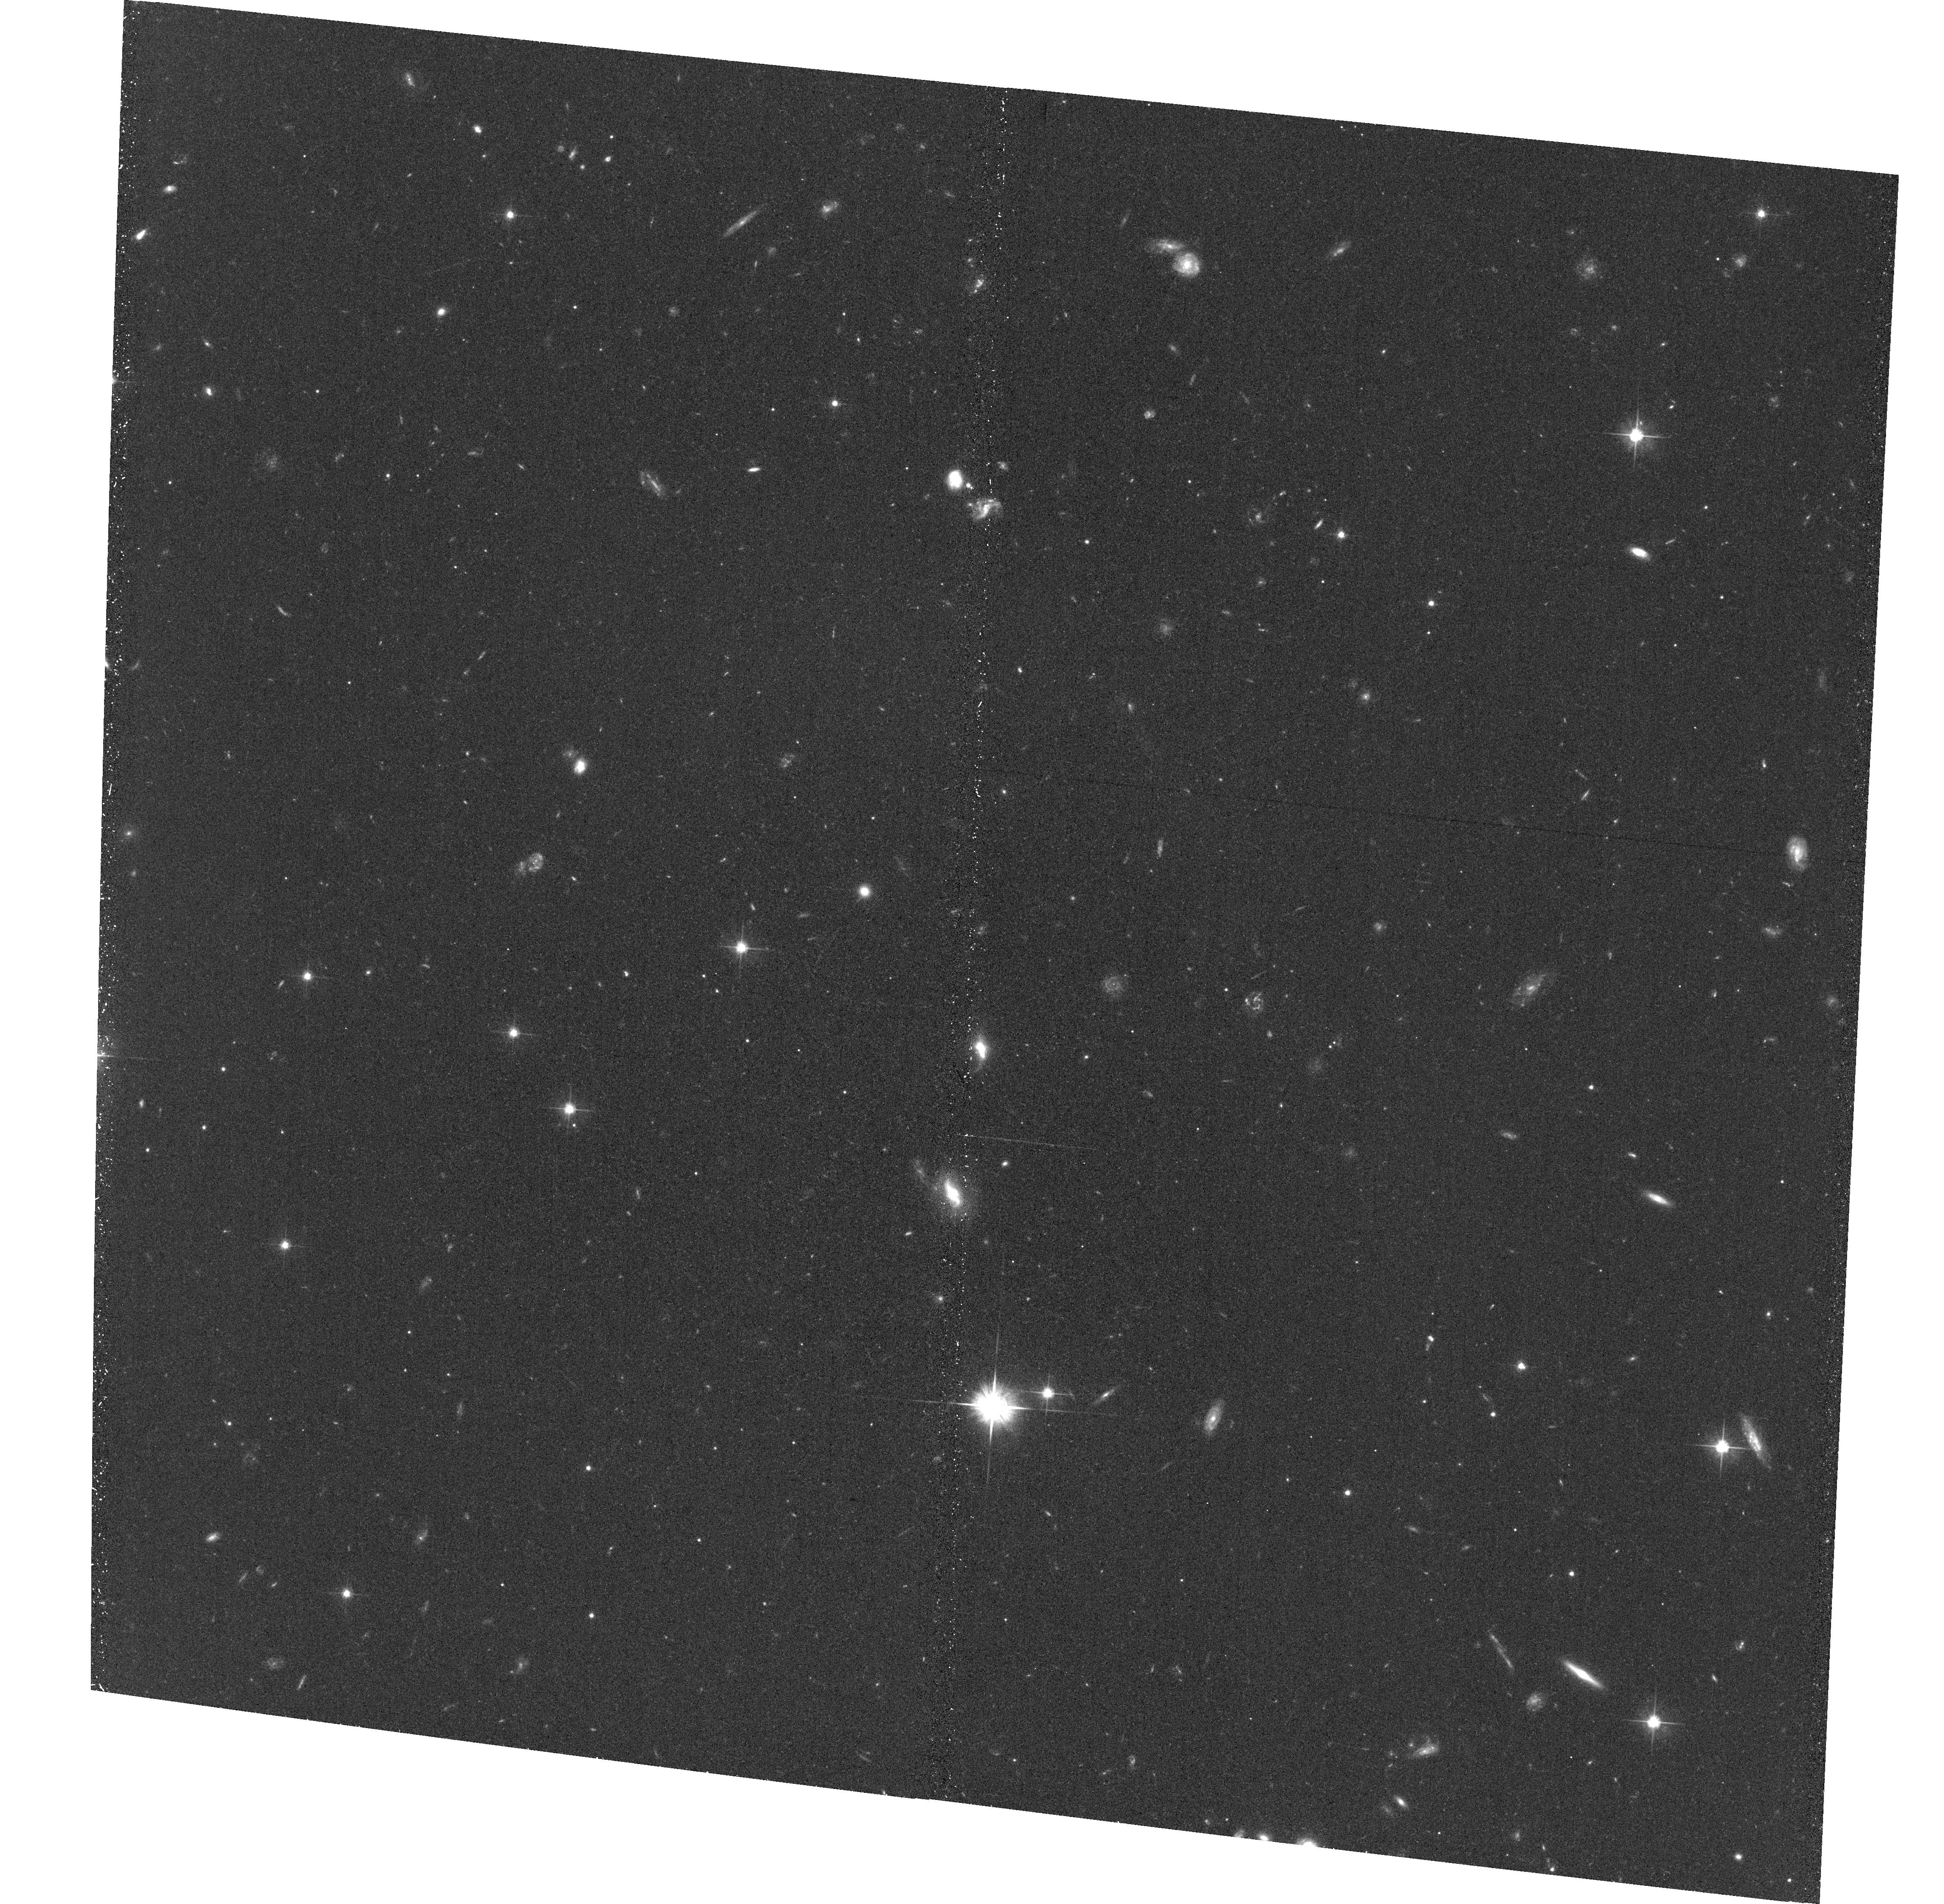
Target: PAL5-TT-QSO-E-EP1
Instrument: ACS/WFC
Filter: F606W
Exposure: 34 min
Observation ID: hst_12957_05_acs_wfc_f606w_jbyd05

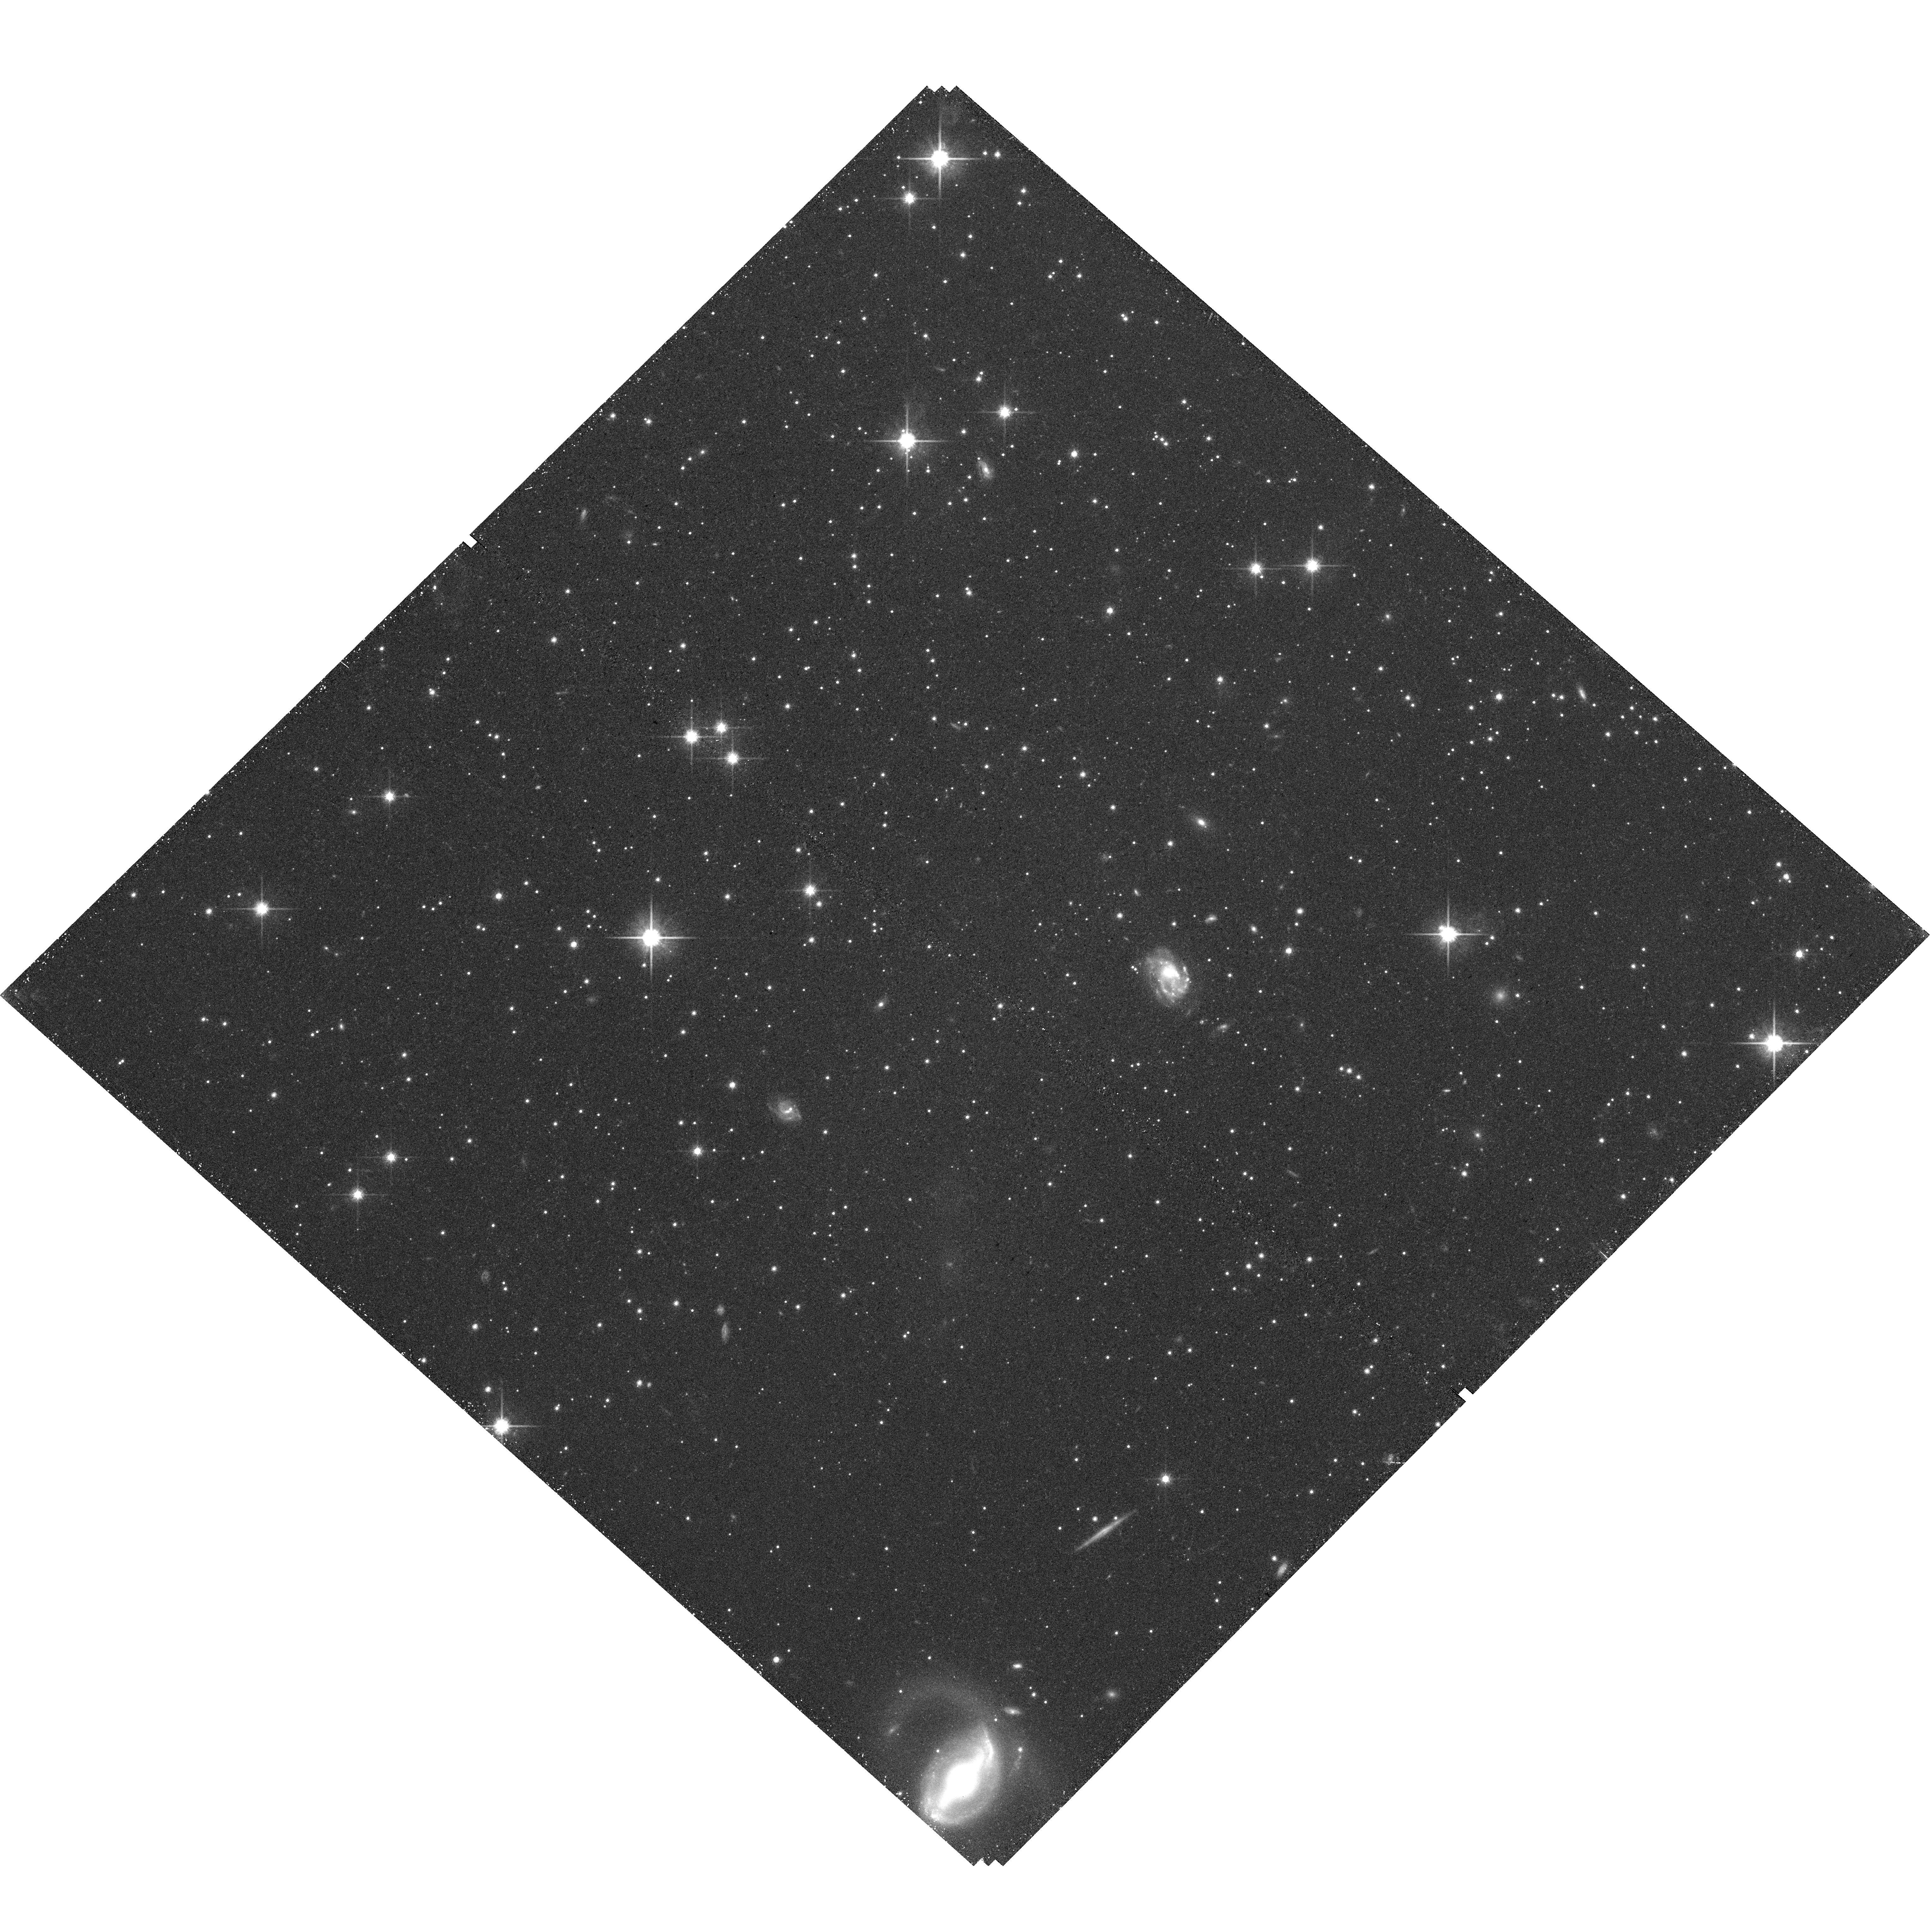
Target: PAL5-EP1
Instrument: WFC3/UVIS
Filter: F814W
Exposure: 40 min
Observation ID: hst_12957_01_wfc3_uvis_f814w_ibyd01

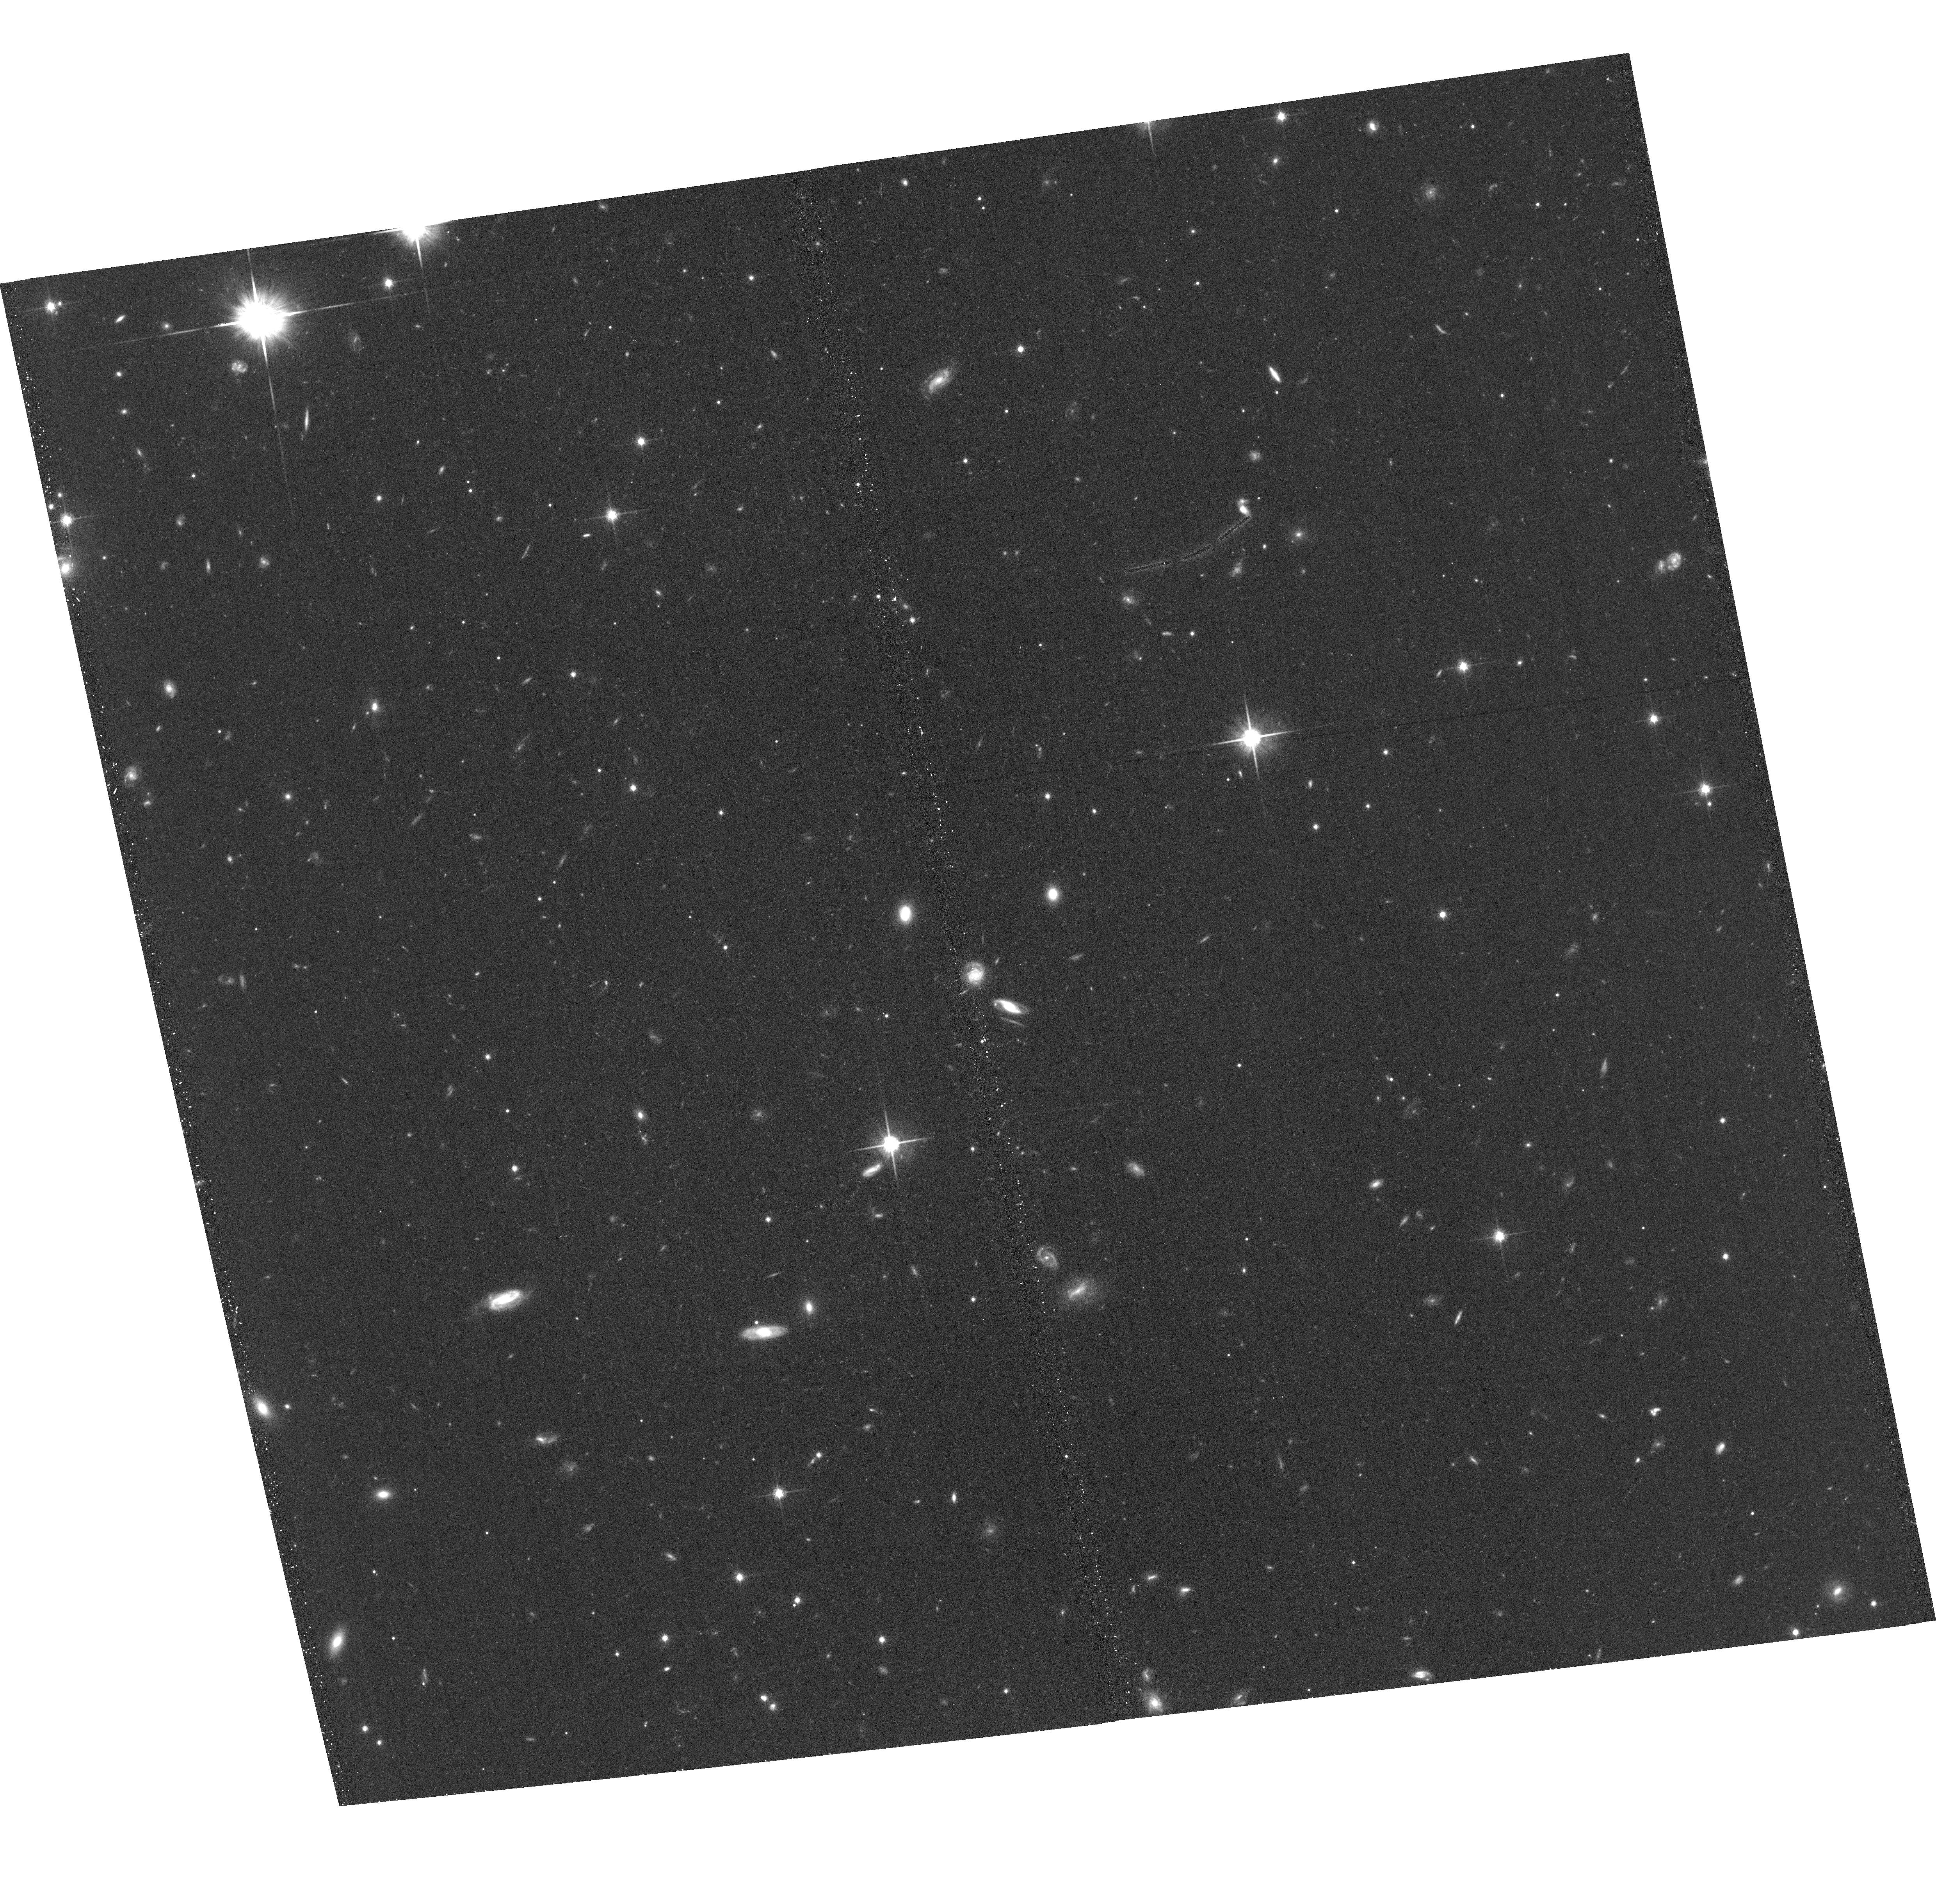
Target: PAL5-TT-QSO-W-EP1
Instrument: ACS/WFC
Filter: F814W
Exposure: 34 min
Observation ID: hst_12957_02_acs_wfc_f814w_jbyd02

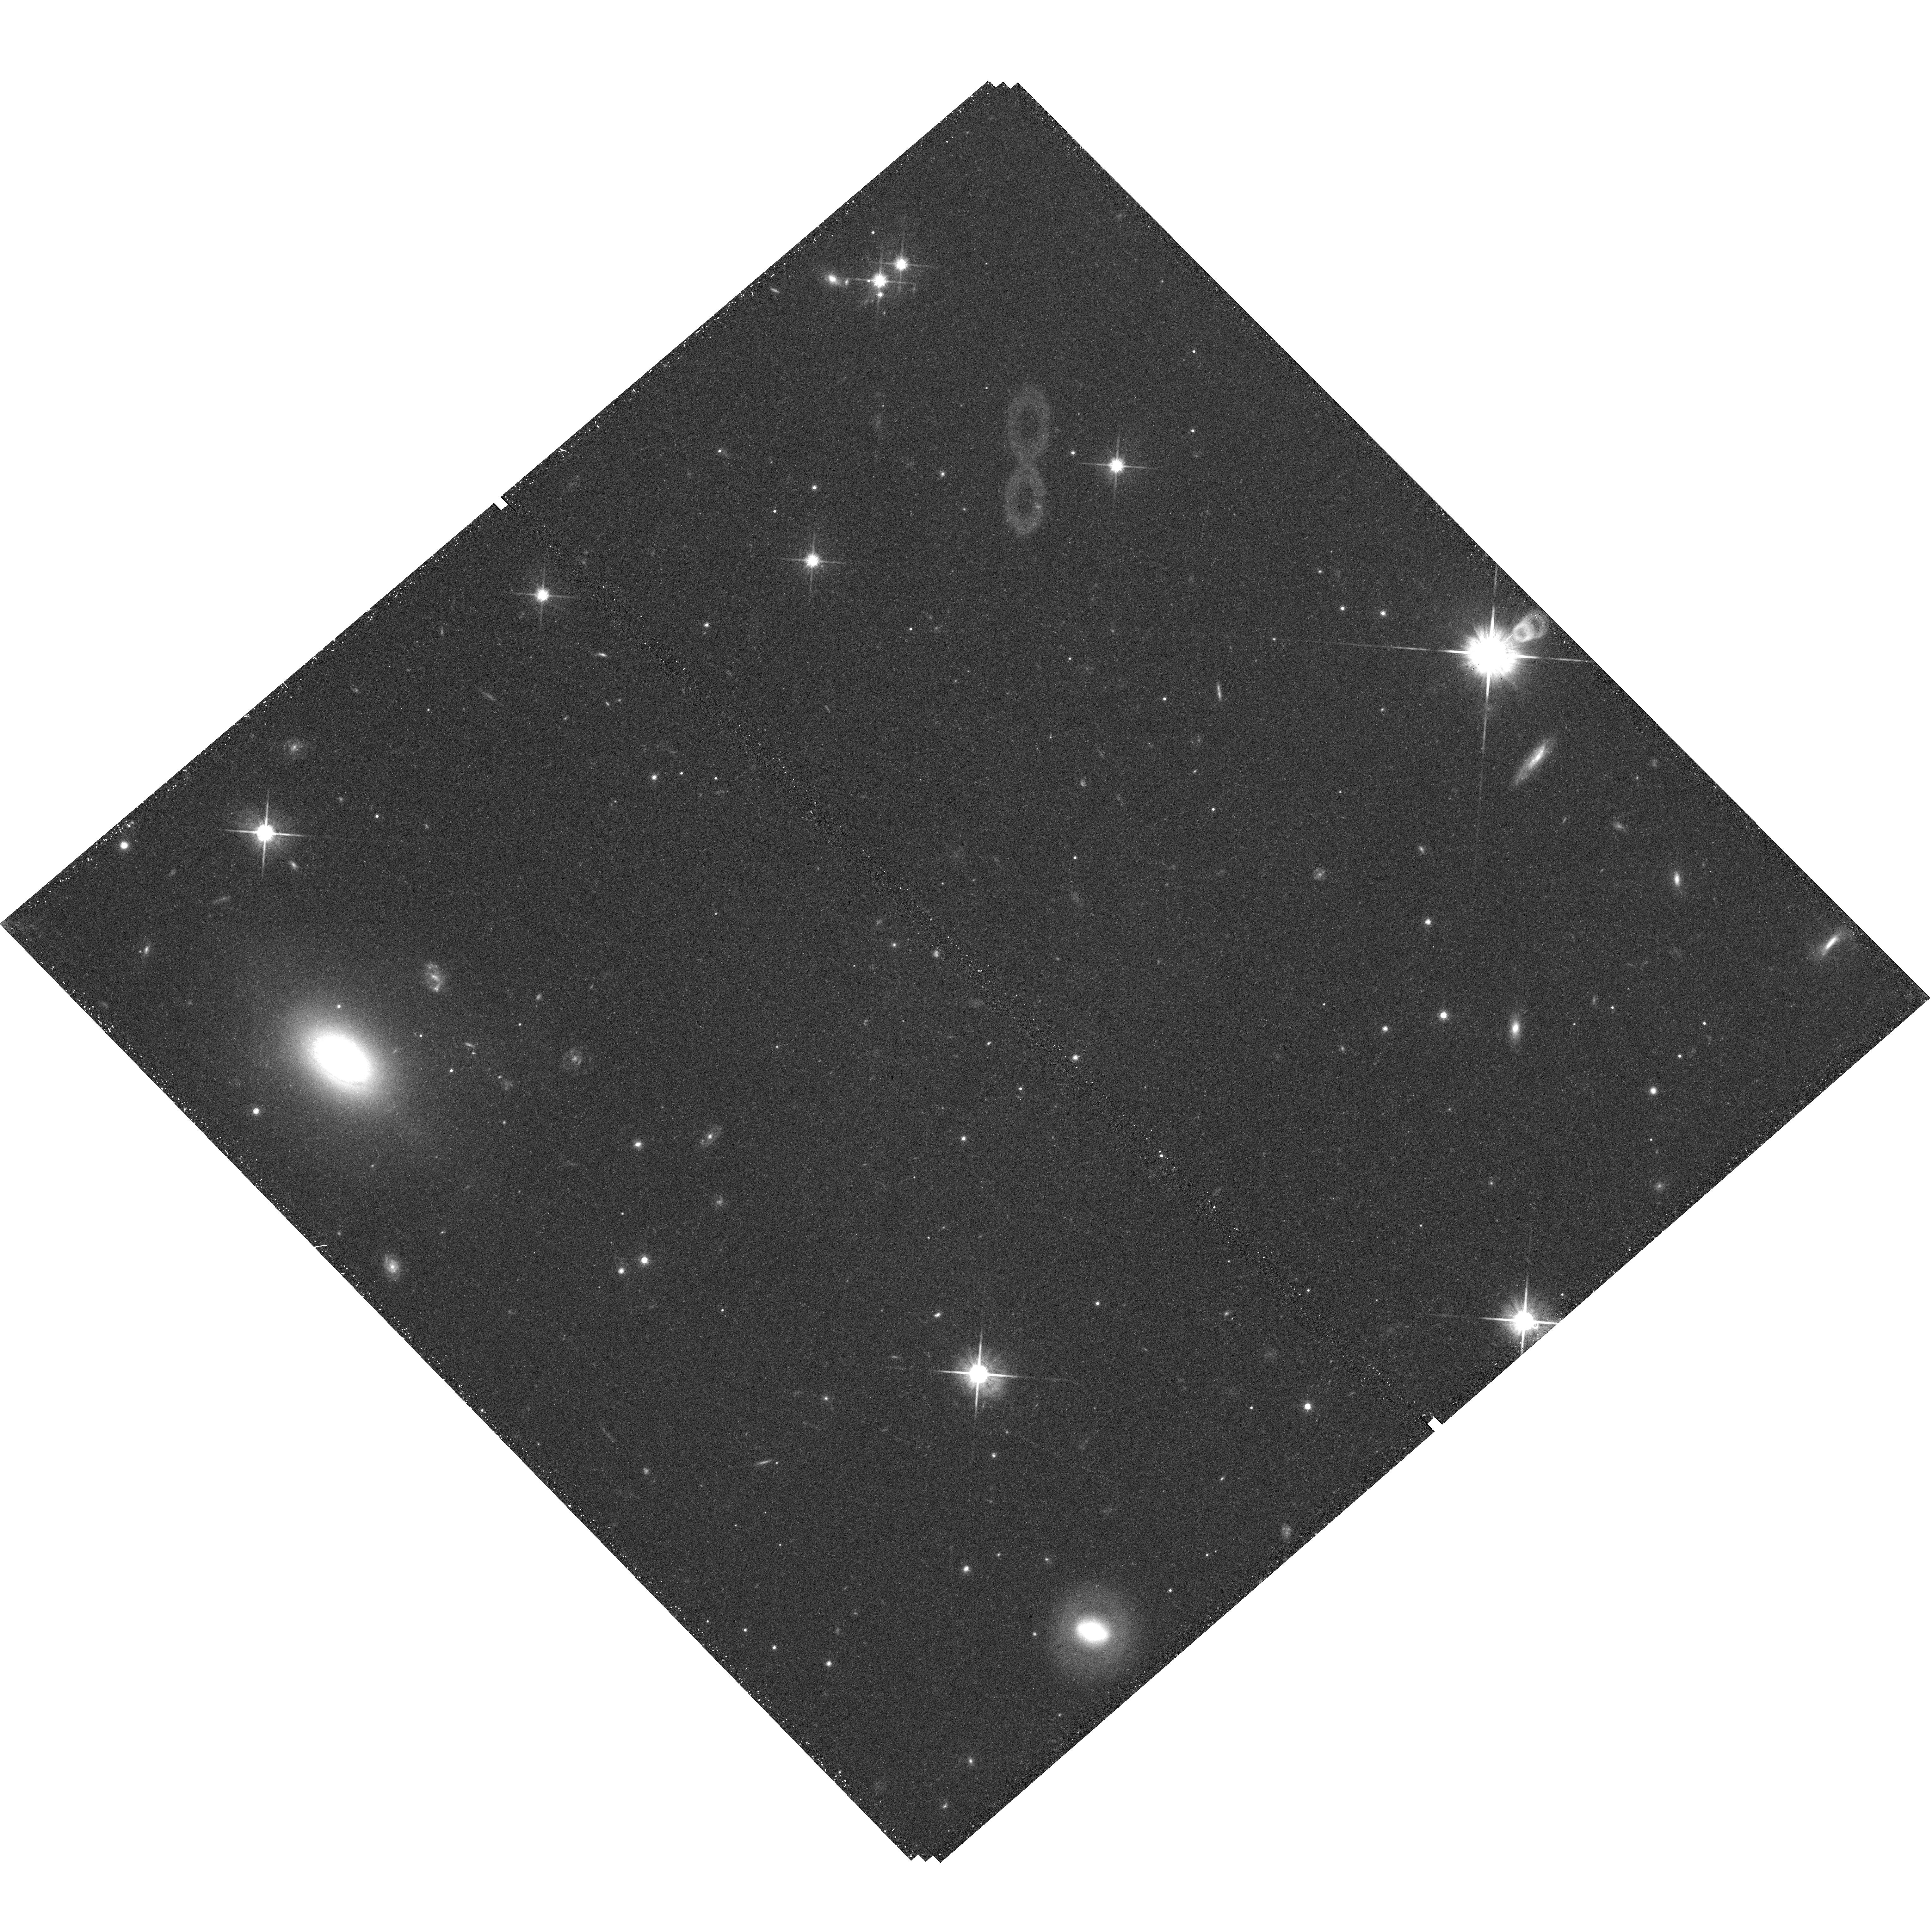
Target: PAL5-TT-QSO-E-EP1
Instrument: WFC3/UVIS
Filter: F814W
Exposure: 40 min
Observation ID: hst_12957_04_wfc3_uvis_f814w_ibyd04

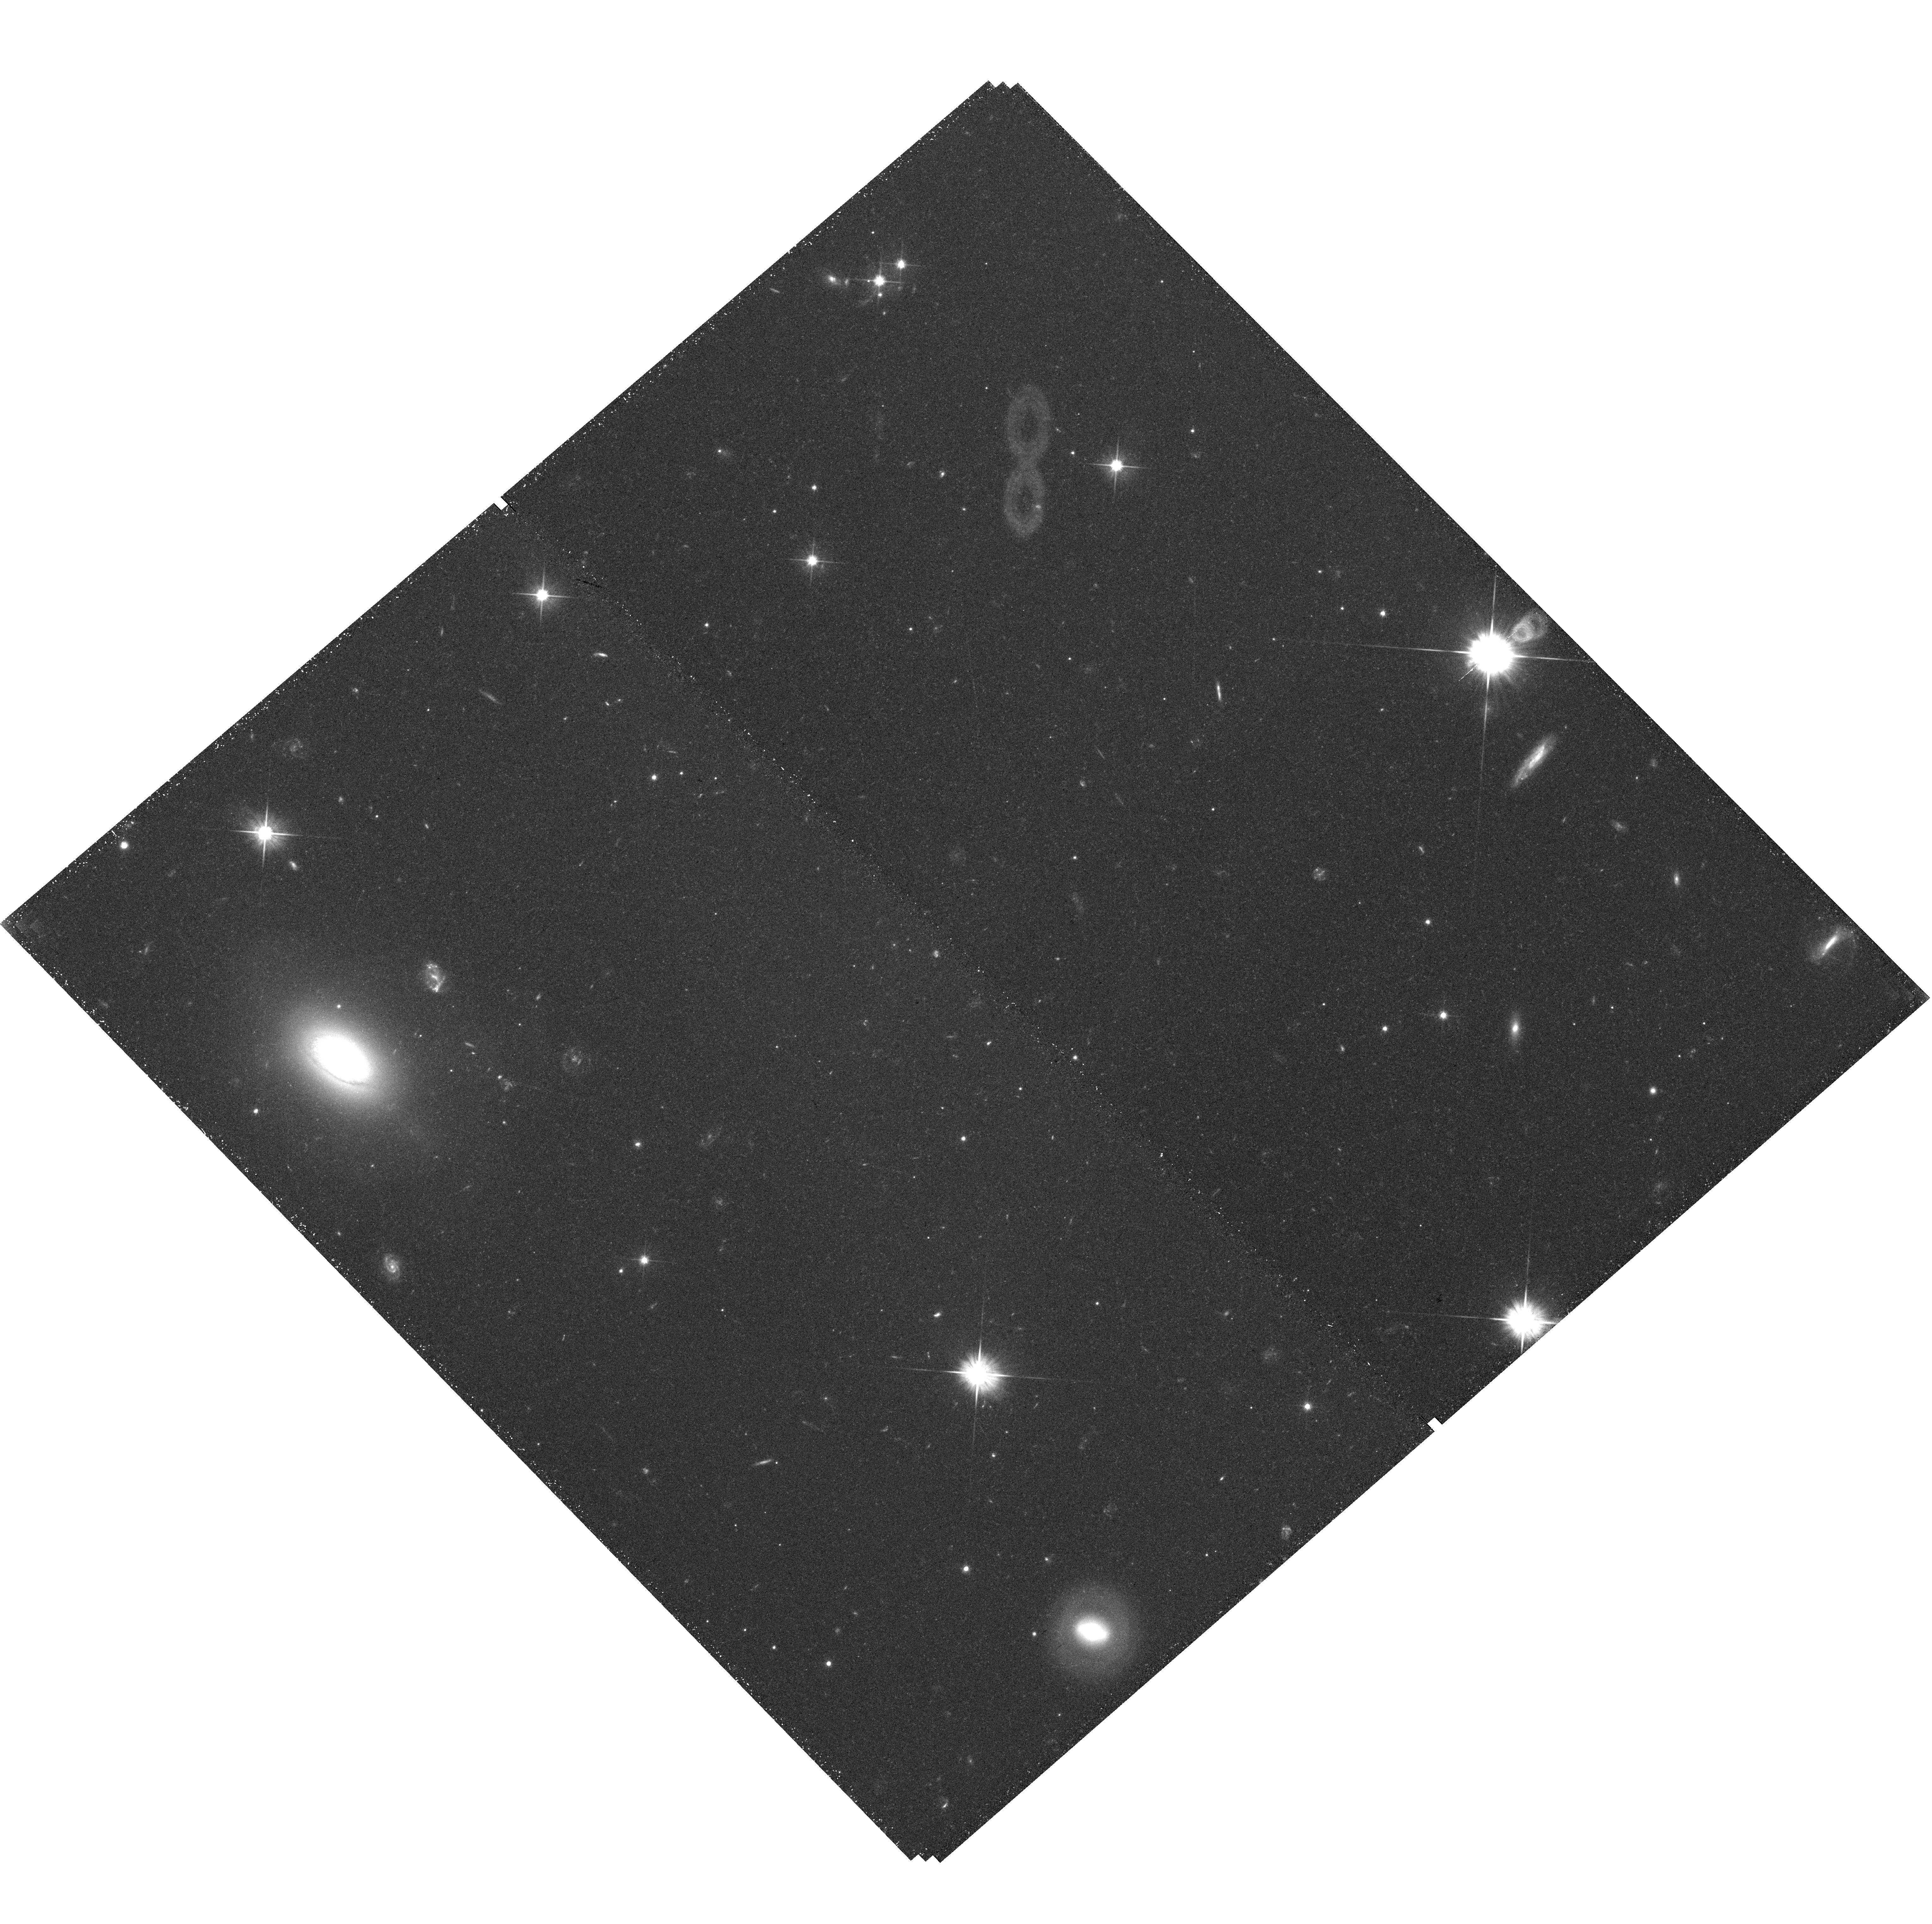
Target: PAL5-TT-QSO-E-EP1
Instrument: WFC3/UVIS
Filter: F606W
Exposure: 40 min
Observation ID: hst_12957_05_wfc3_uvis_f606w_ibyd05

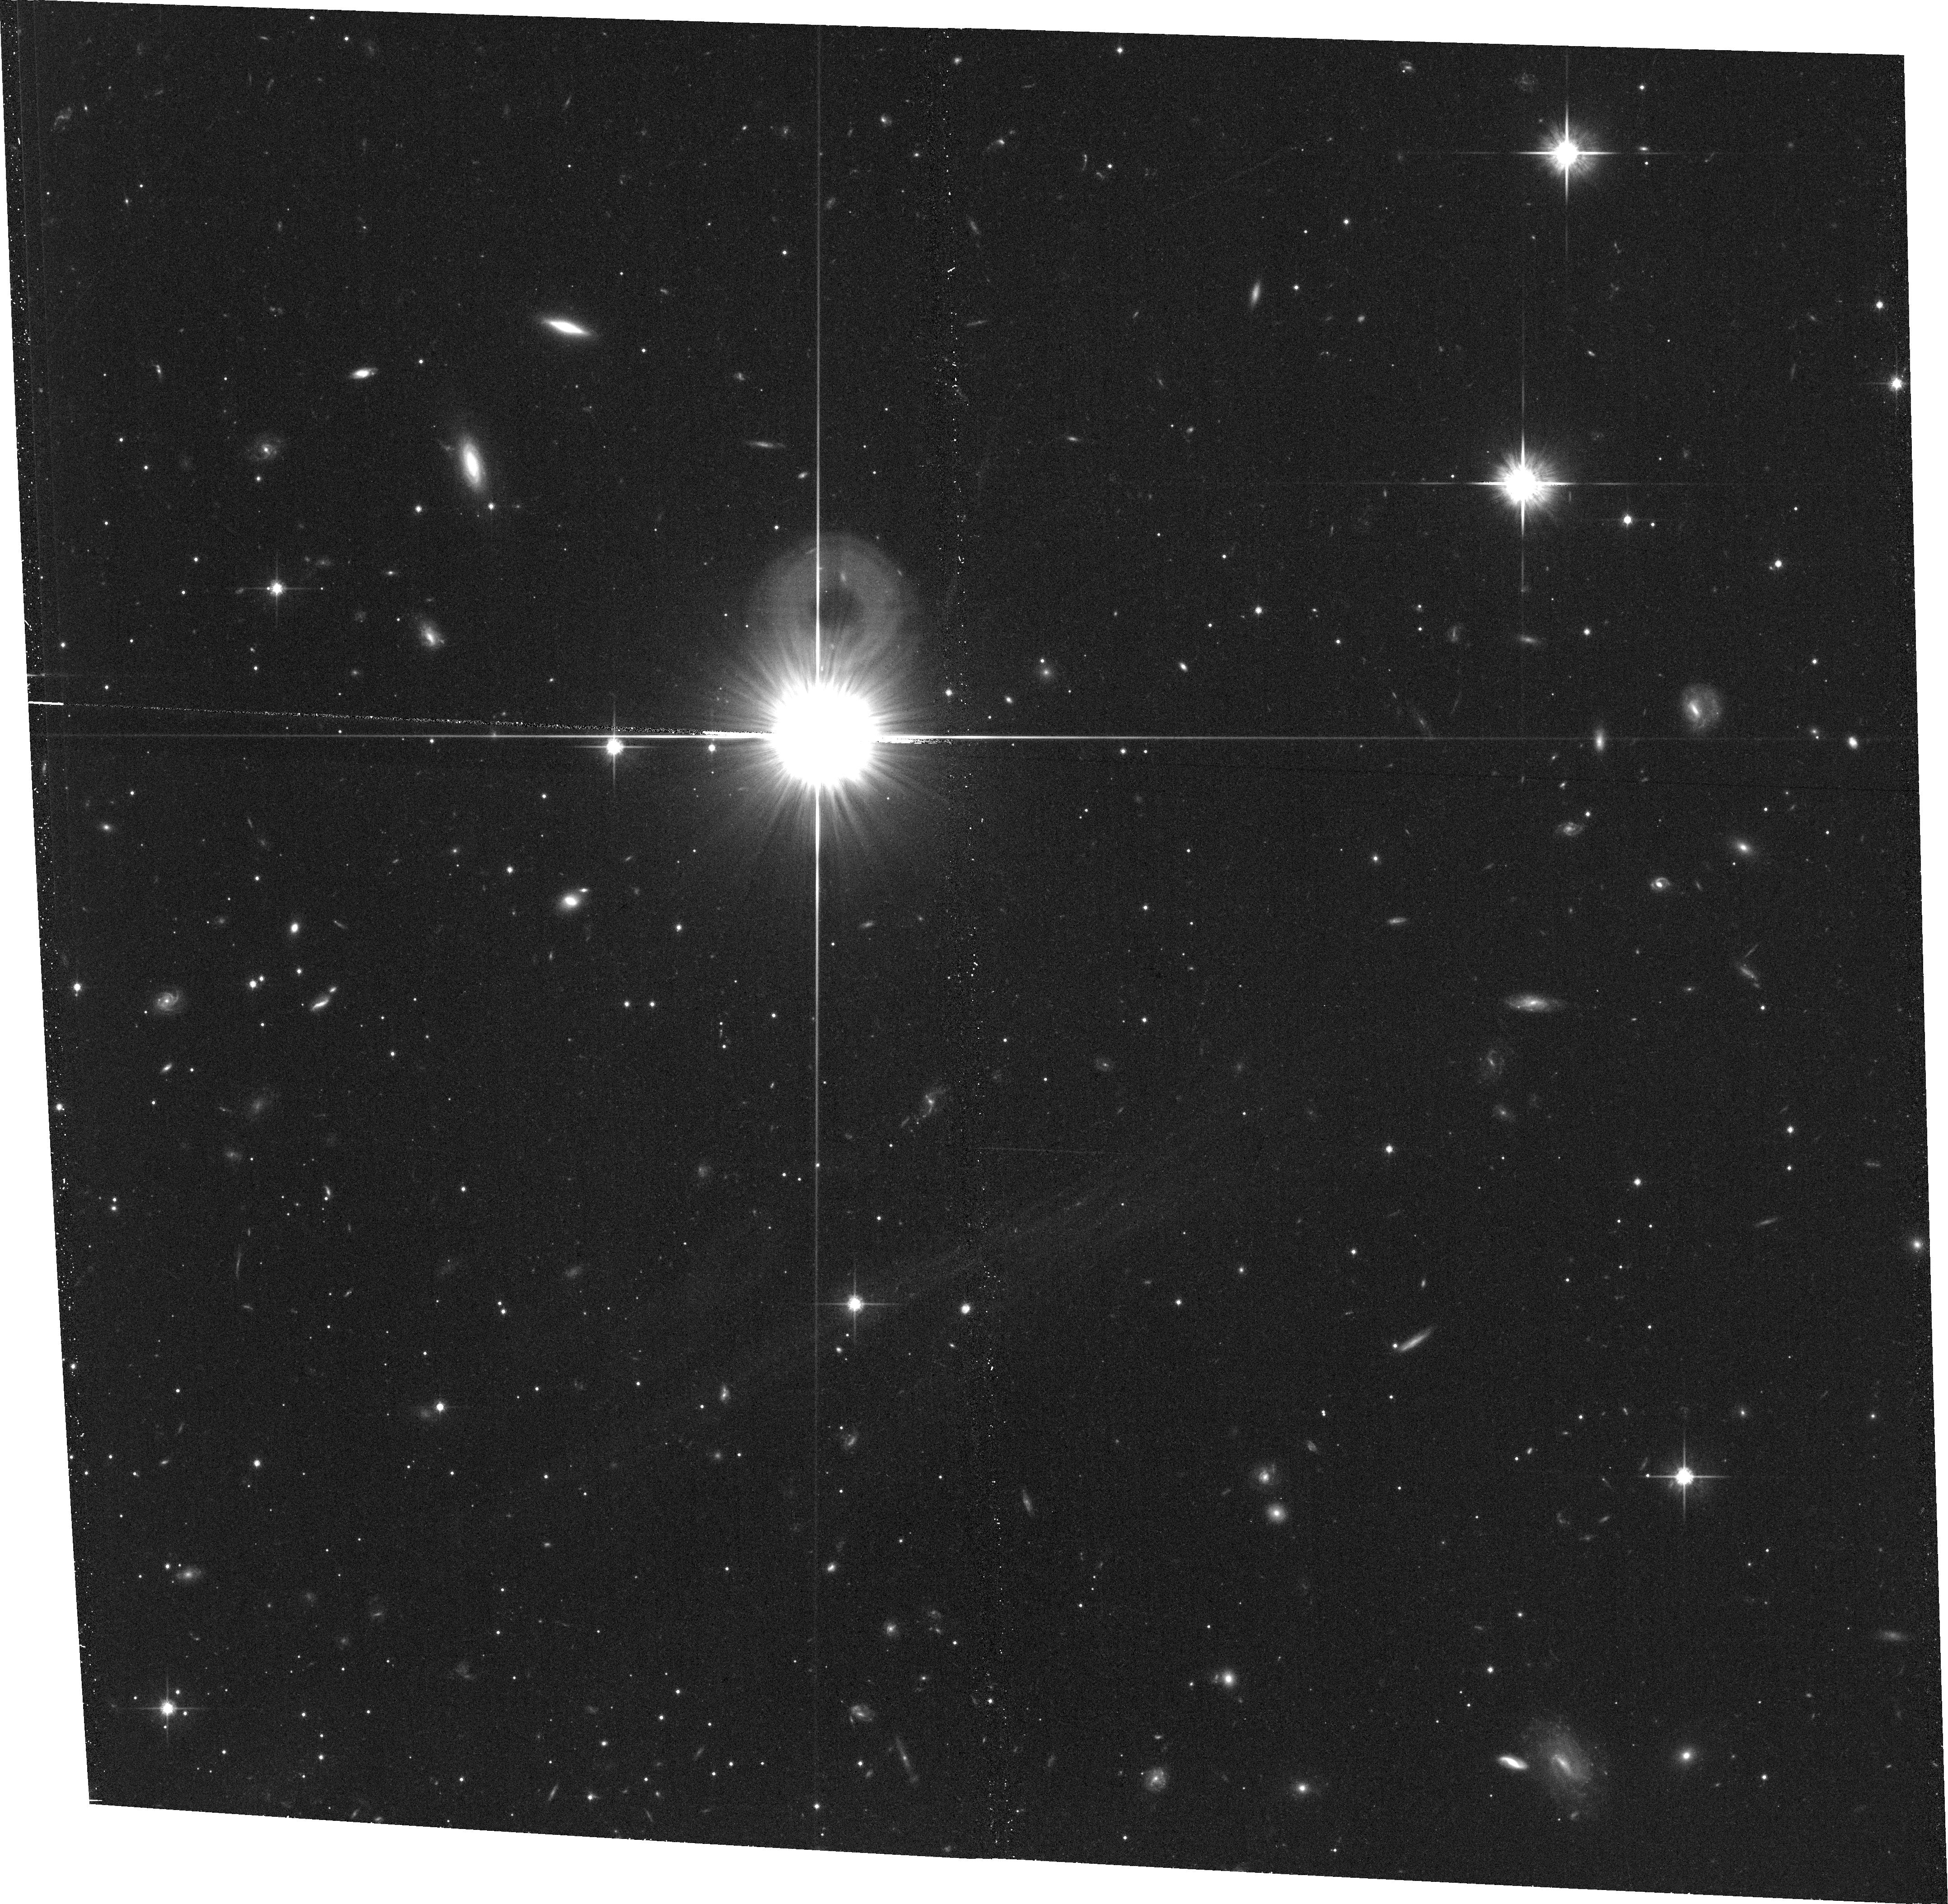
Target: PAL5-EP1
Instrument: ACS/WFC
Filter: F814W
Exposure: 34 min
Observation ID: hst_12957_01_acs_wfc_f814w_jbyd01

The Proper Motion of Palomar 5 and its Tidal Tails (PI: Kuepper, Andreas H.W.)

The outer-halo Milky Way globular cluster Palomar 5 (Pal 5) shows prominent tidal tails (TT) extending over tens of degrees. Published ground-based proper motion (PM) measurements of Pal 5 are inconsistent with each other, and also with predictions from our numerical modeling (PM greater than 2 mas/yr in each component). Accurate PM would allow a detailed reconstruction of Pal 5's dissolution history and provide independent constraints on the shape of the Galactic potential. We propose to measure the PM of the Pal 5 cluster and a field 5 deg (2 kpc) along its TT with an accuracy of < 0.4 mas/yr via multi-epoch WFC3 and ACS observations in Cycles 20 and 22. We have identified a large number of QSOs and galaxies in these fields, which will allow us to achieve this accuracy on a three-year baseline. Combined with the large amount of available radial velocity data and detailed numerical modeling, the proposed observations will constrain the orbit of Pal 5 to greater accuracy than any other outer-halo satellite (< 30 km/s). Hence, it will enable us to tightly constrain the Galactic circular velocity and the flattening of the Galactic potential to less than 10% uncertainty. We will further use the PM-cleaned sample of stars in Pal 5 and its TT to unambiguously probe for variations of the present-day stellar mass function down to 0.2 Msun, enabling a direct estimate of Pal 5's mass loss rate. Together with the orbital information this will provide unique insights to the complex interplay of two-body relaxation and tidal shocking, which will have direct consequence for our understanding of the build-up of galaxy field populations and the evolution of cluster mass functions.